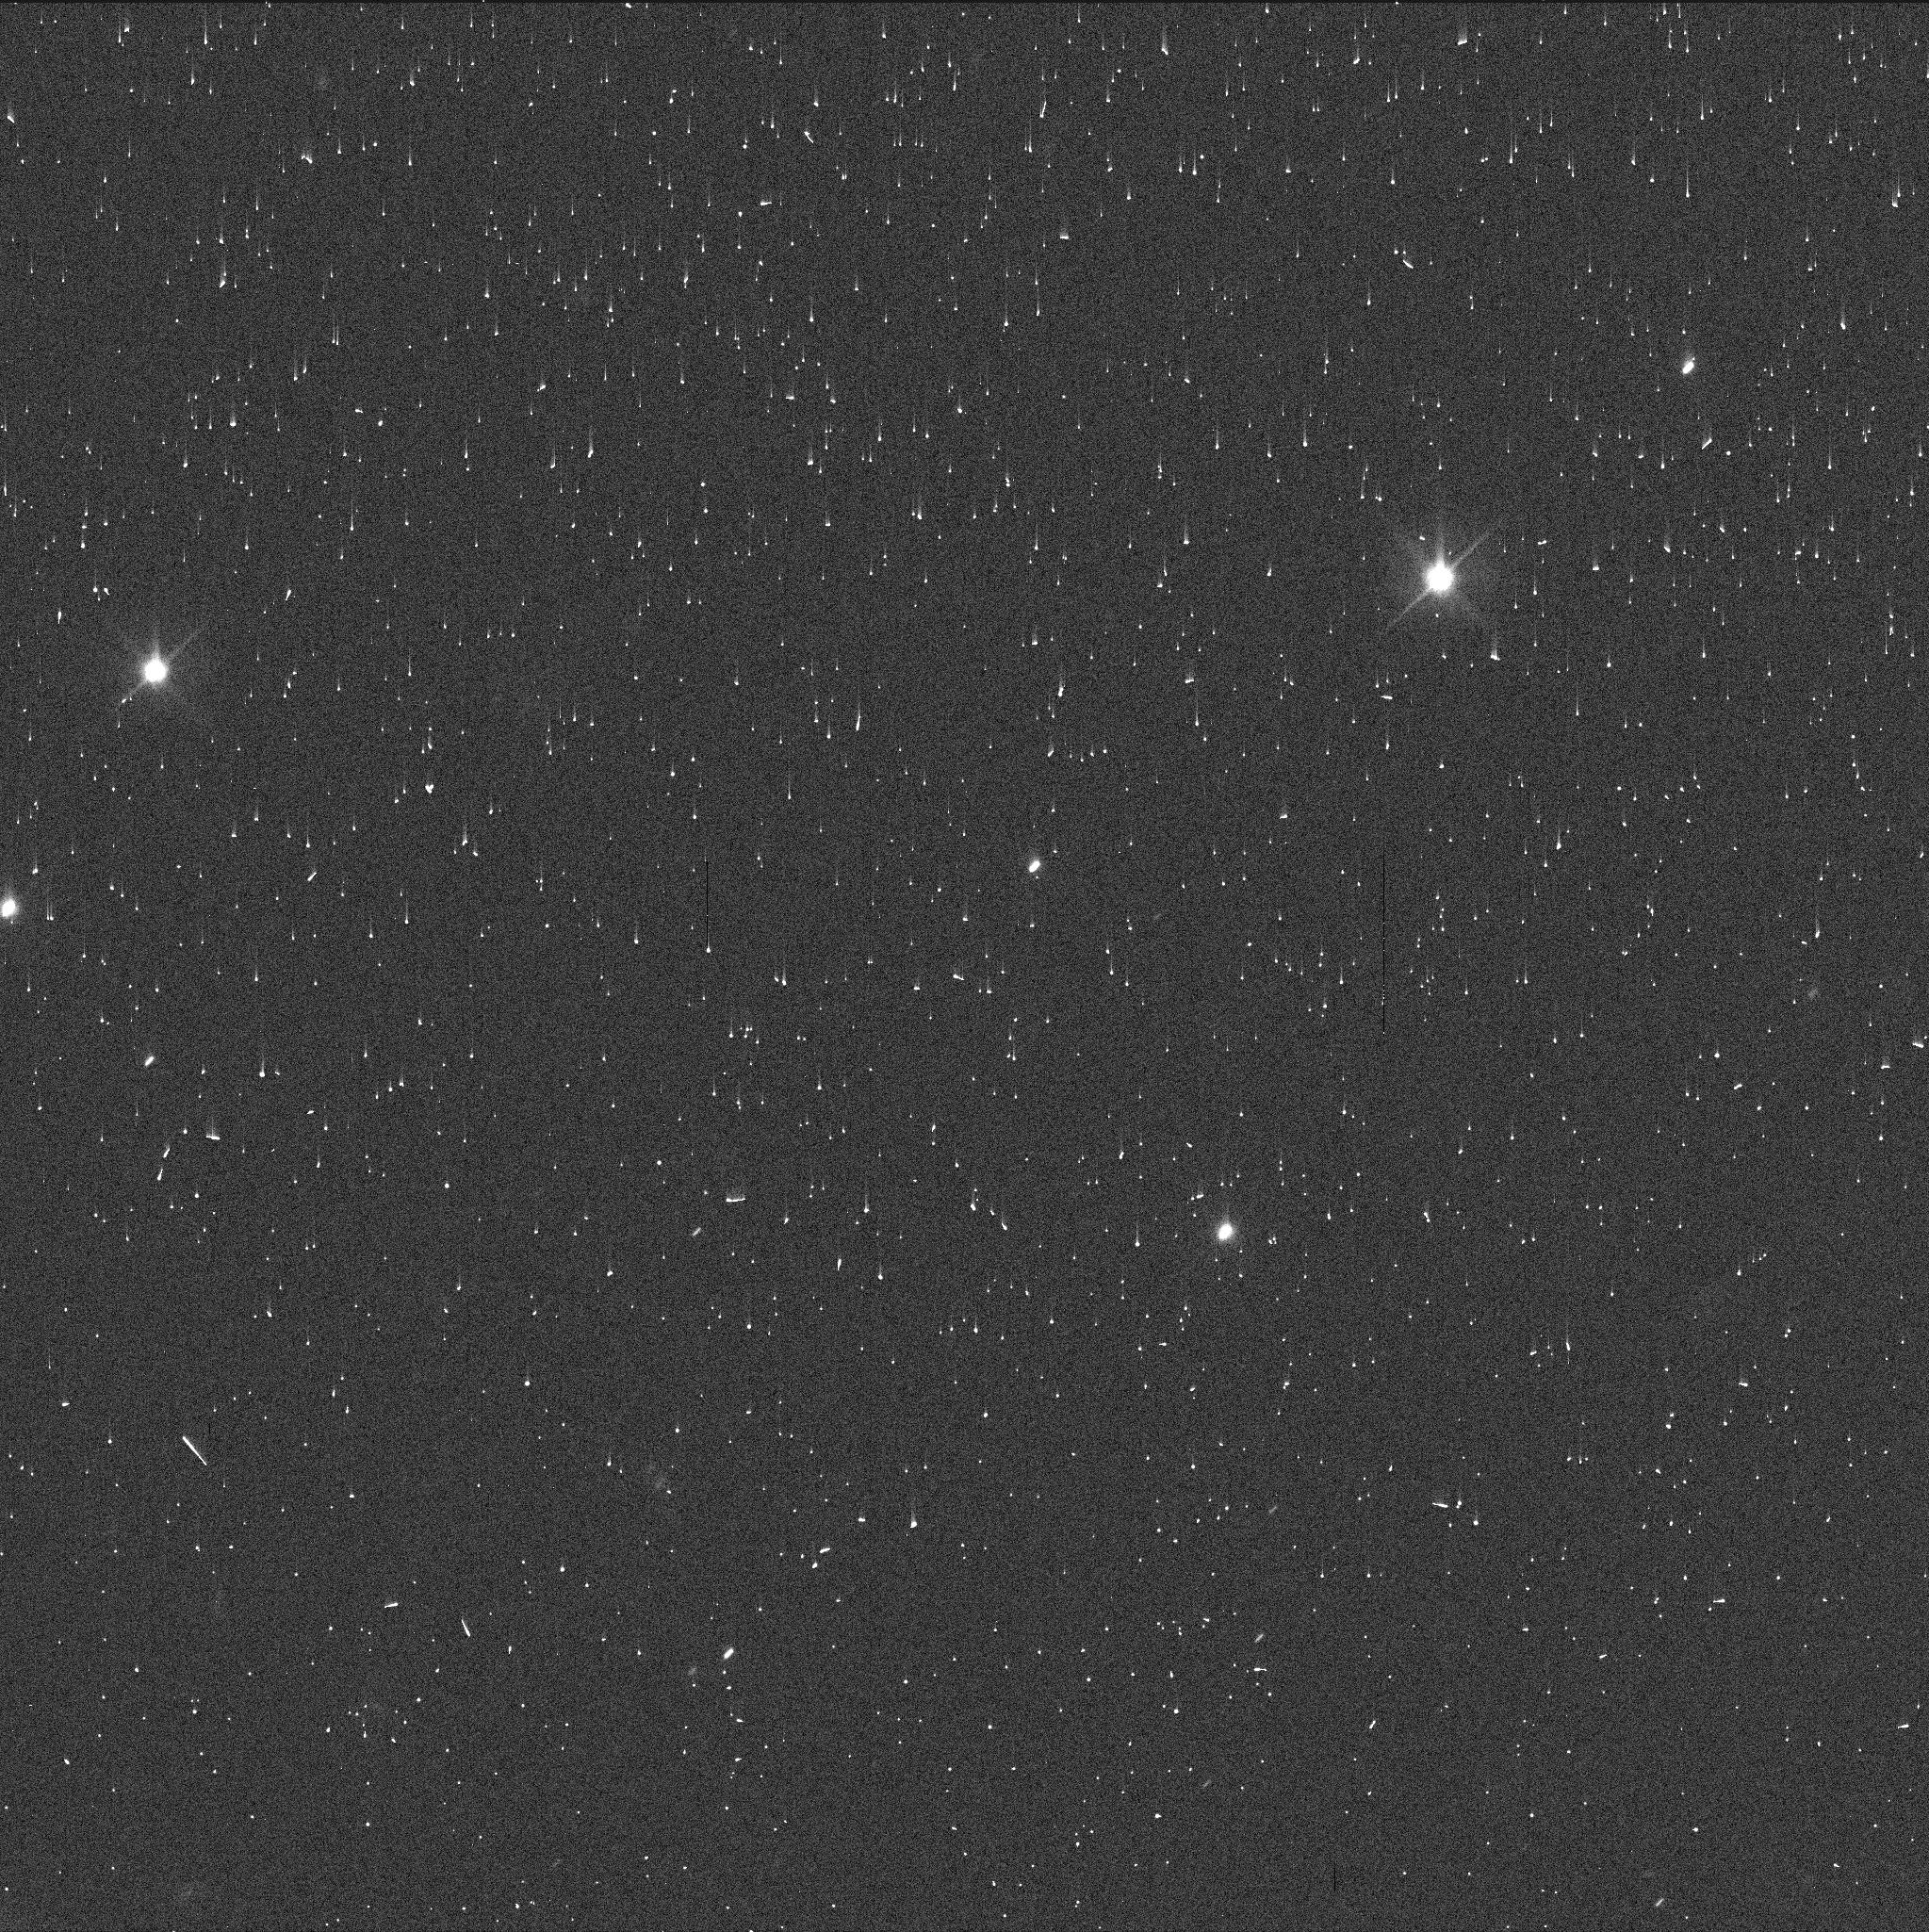
Target: KALLICHORE. Instrument: WFC3/UVIS. Filter: F606W. Exposure: 2 min. Observation ID: ifry01e9q

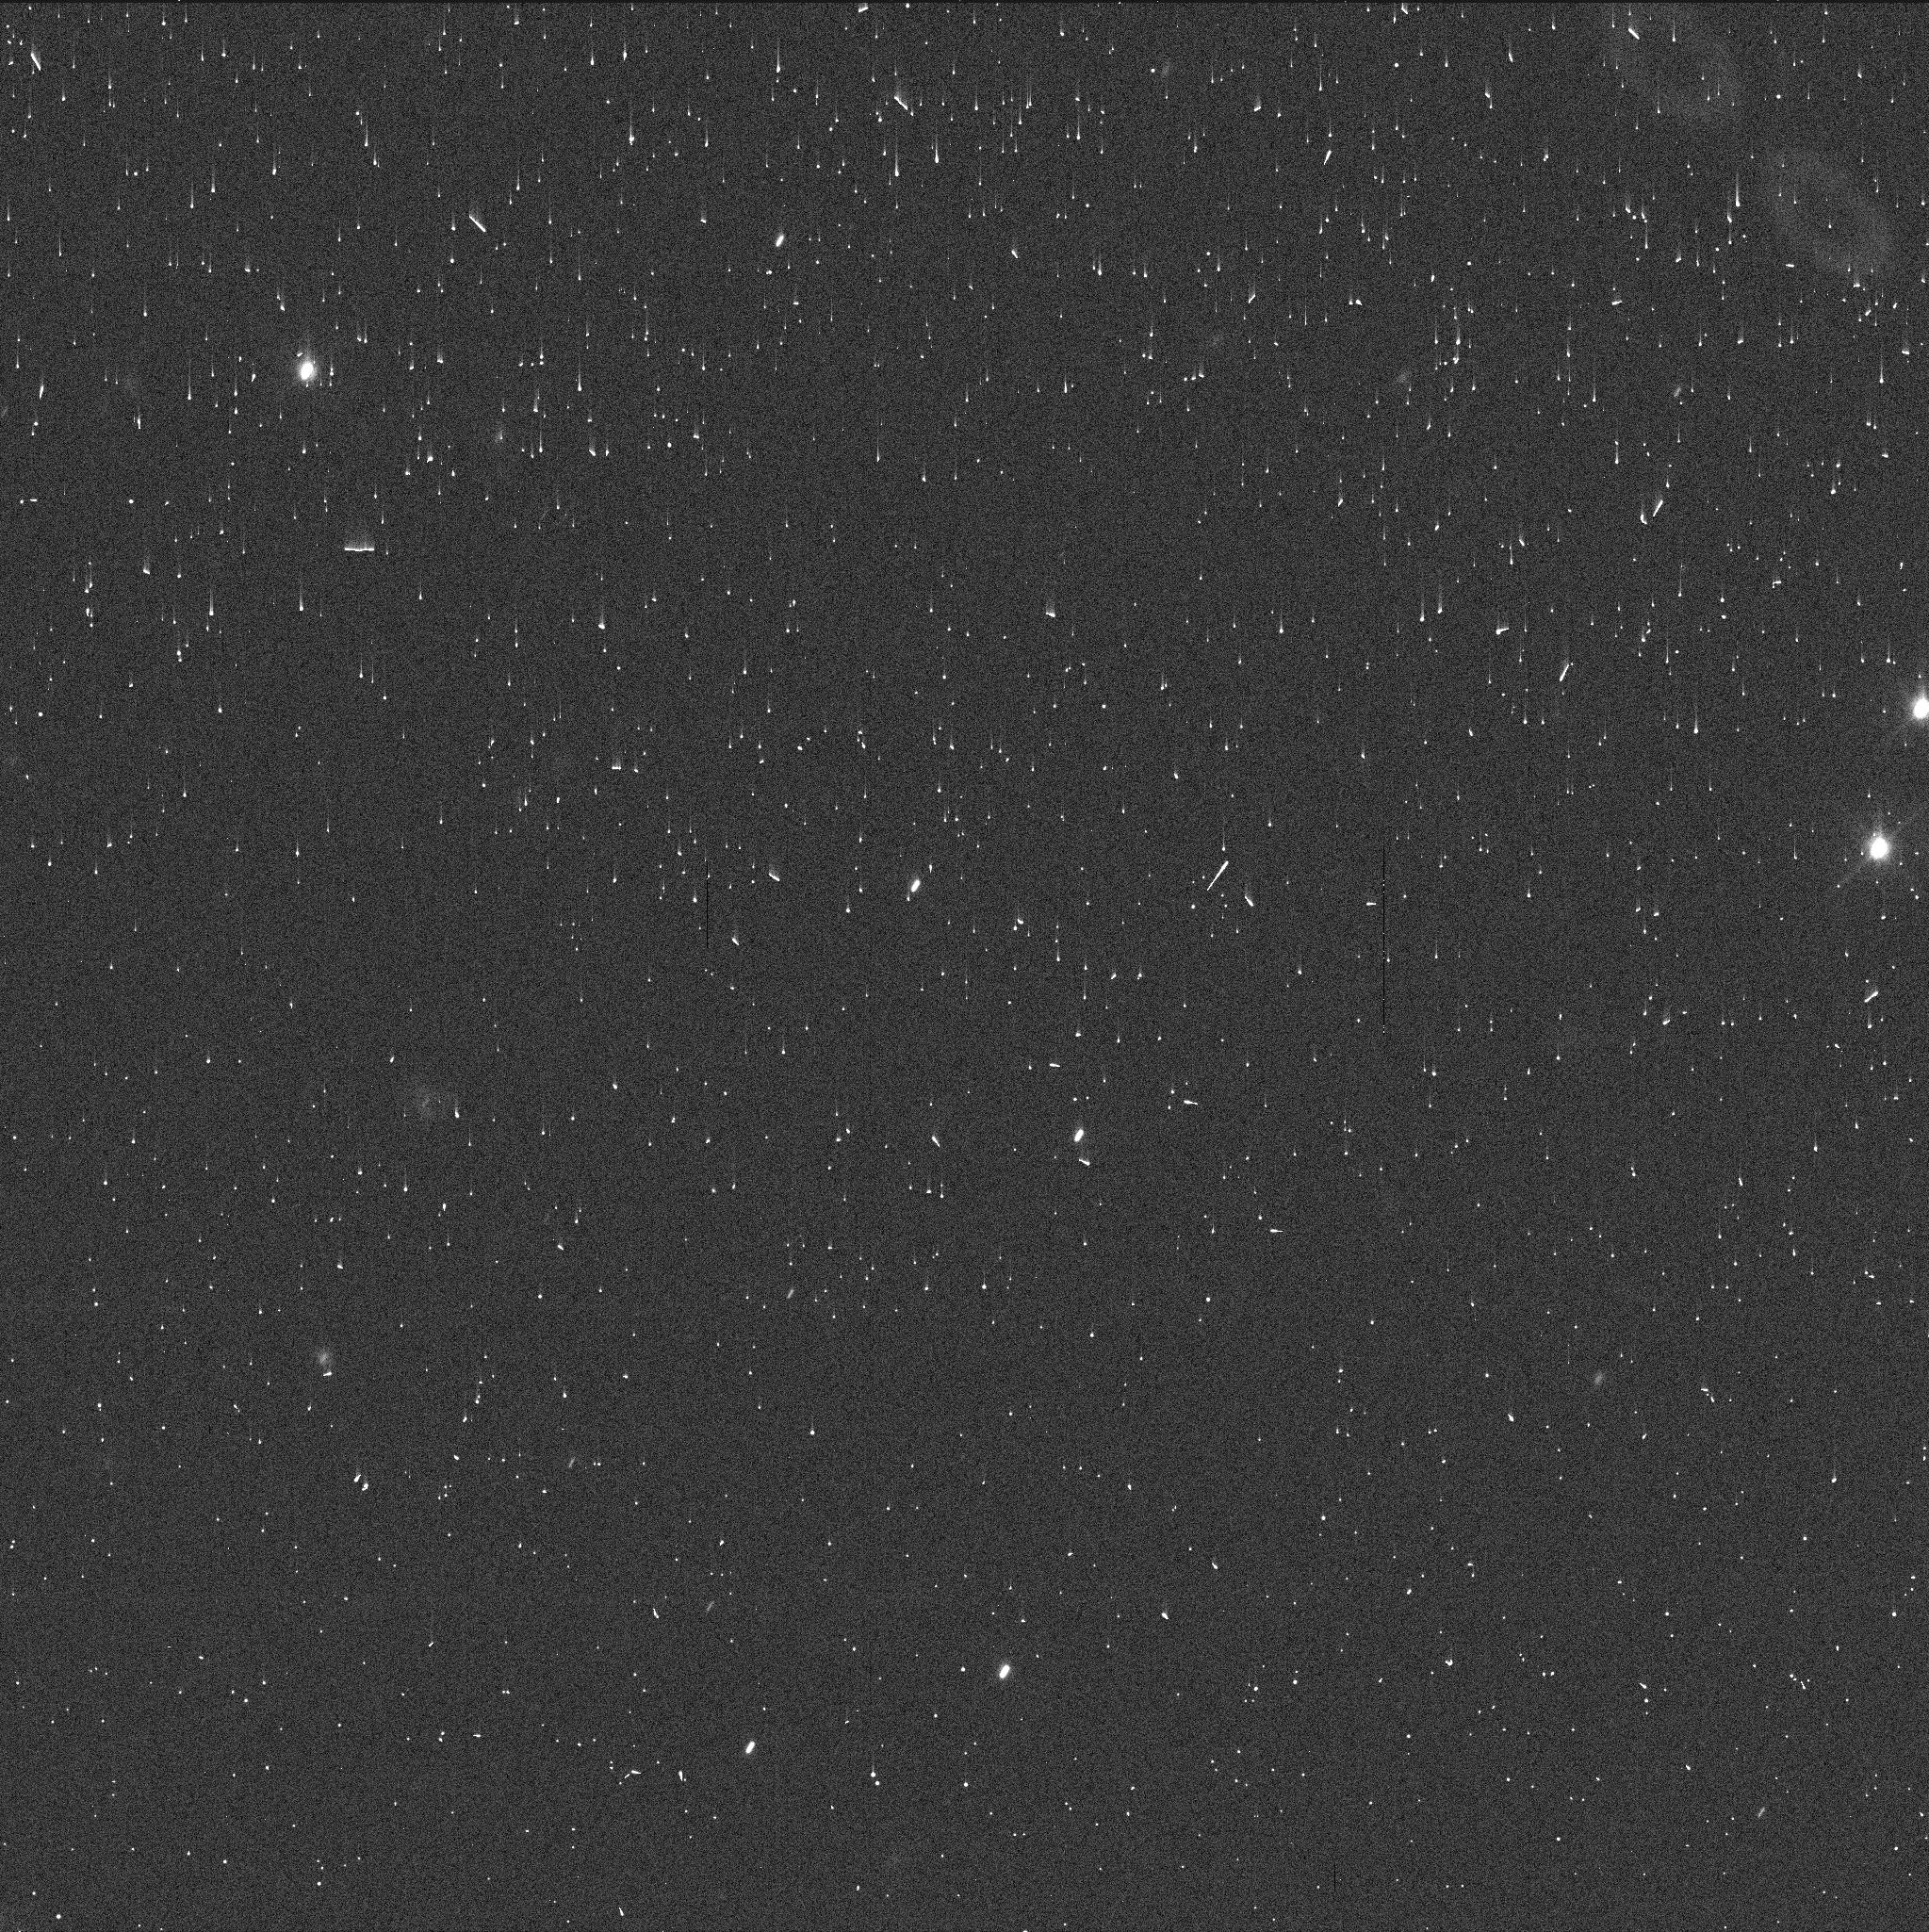
Target: KALLICHORE. Instrument: WFC3/UVIS. Filter: F606W. Exposure: 2 min. Observation ID: ifry02kzq

Supporting the JUICE mission through HST astrometry of Kallichore (PI: Rizos, Juan Luis)

Kallichore (Jupiter XLIV) is a faint irregular satellite of Jupiter and the closest of the outer moons to the nominal JUICE trajectory. Refining its poorly constrained orbit is essential to assess the feasibility of a potential close JUICE flyby. On December 15, 2025, Kallichore will occult a relatively bright star along a well-placed ground track across Europe. We request two single-orbit HST/WFC3-UVIS visits to obtain high-precision astrometry of Kallichore in the days preceding this event. These observations will reduce the predicted shadow-path uncertainty from hundreds to a few tens of kilometers, enabling a coordinated ground-based campaign and providing key input for JUICE navigation and mission planning. Moreover, the ultra-precise astrometry will further improve our understanding of the dynamical evolution and physical properties of Jupiter's irregular satellites.